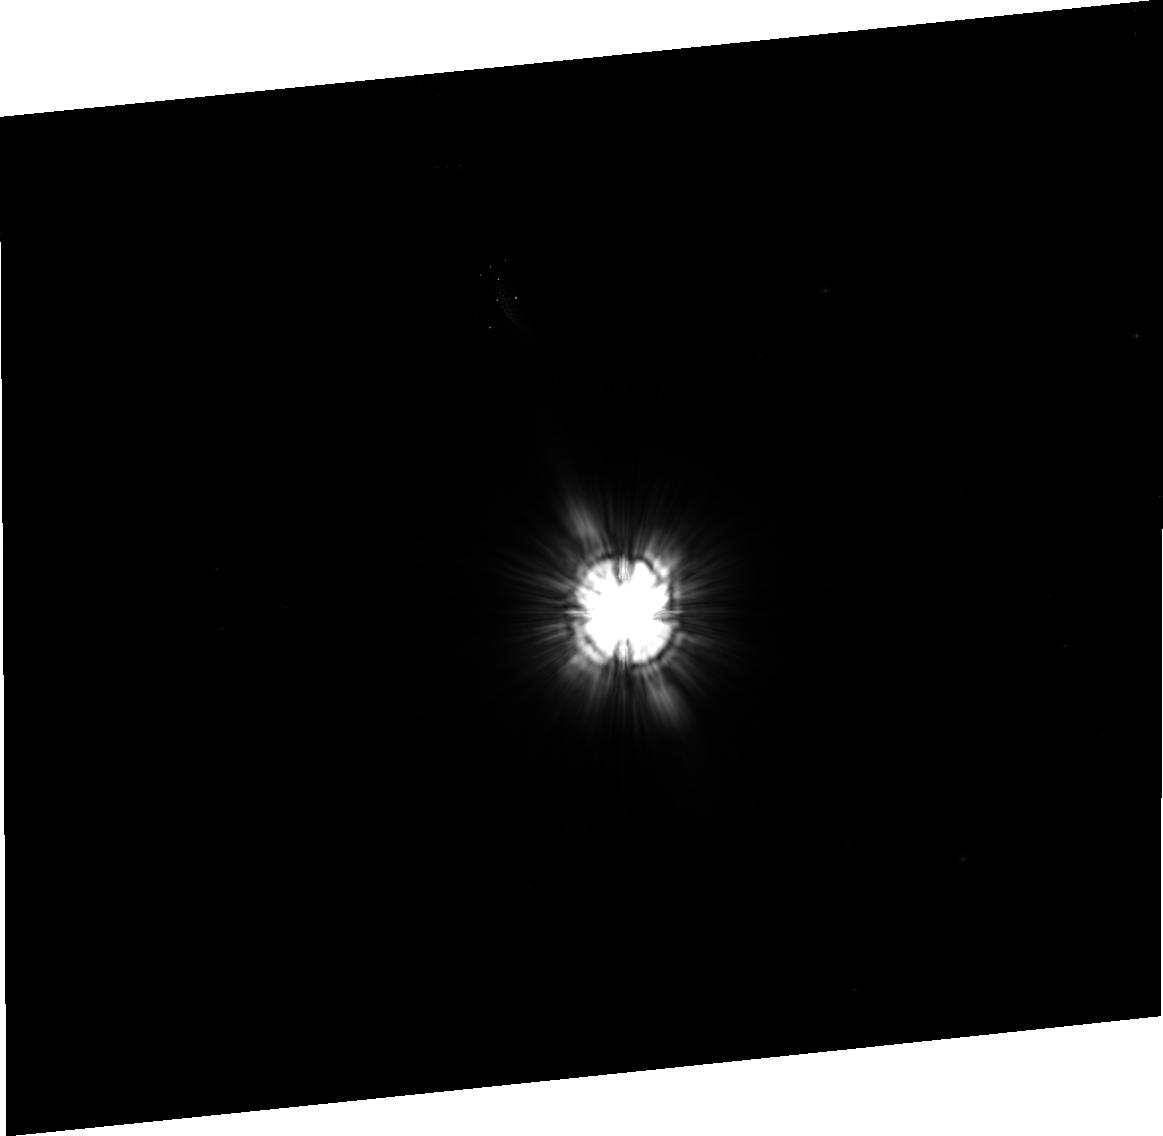
Target: HD158643. Instrument: ACS/HRC. Filter: F606W. Exposure: 32 min. Observation ID: j96k07020

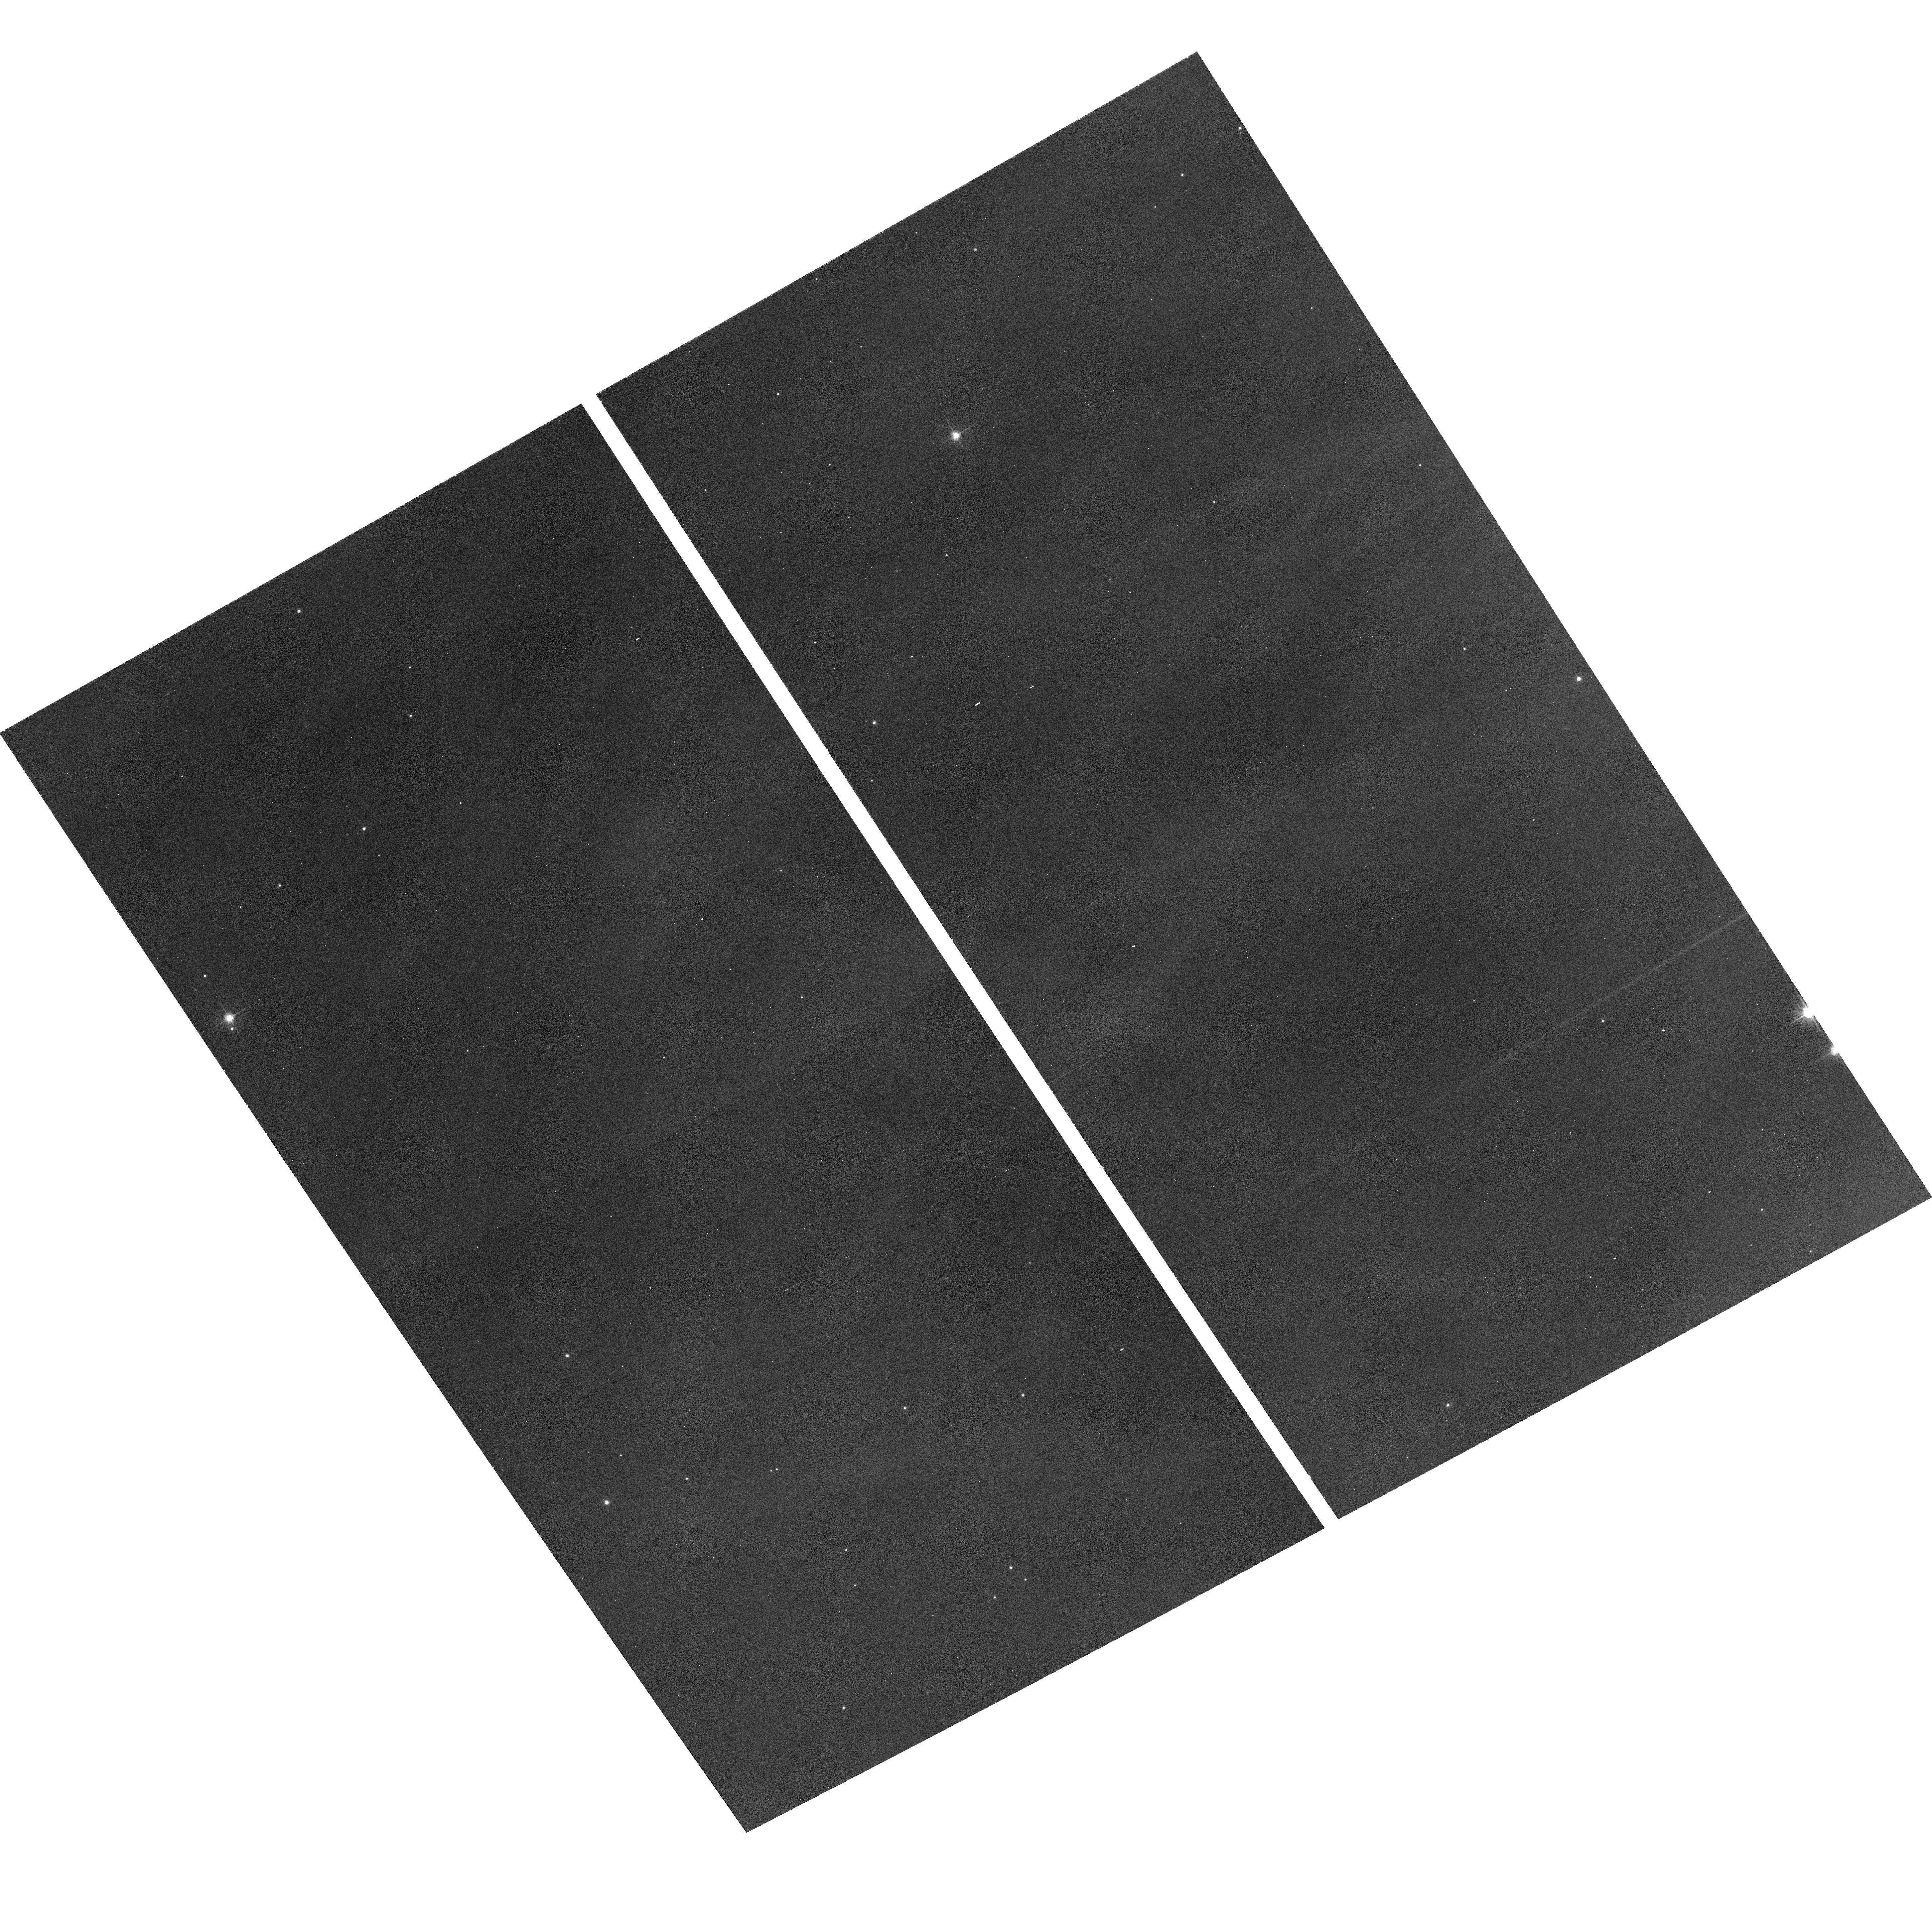
Target: field at RA 167.013°, Dec -77.655°. Instrument: ACS/WFC. Filter: F625W. Exposure: 30 min. Observation ID: hst_10425_03_acs_wfc_f625w_j96k03

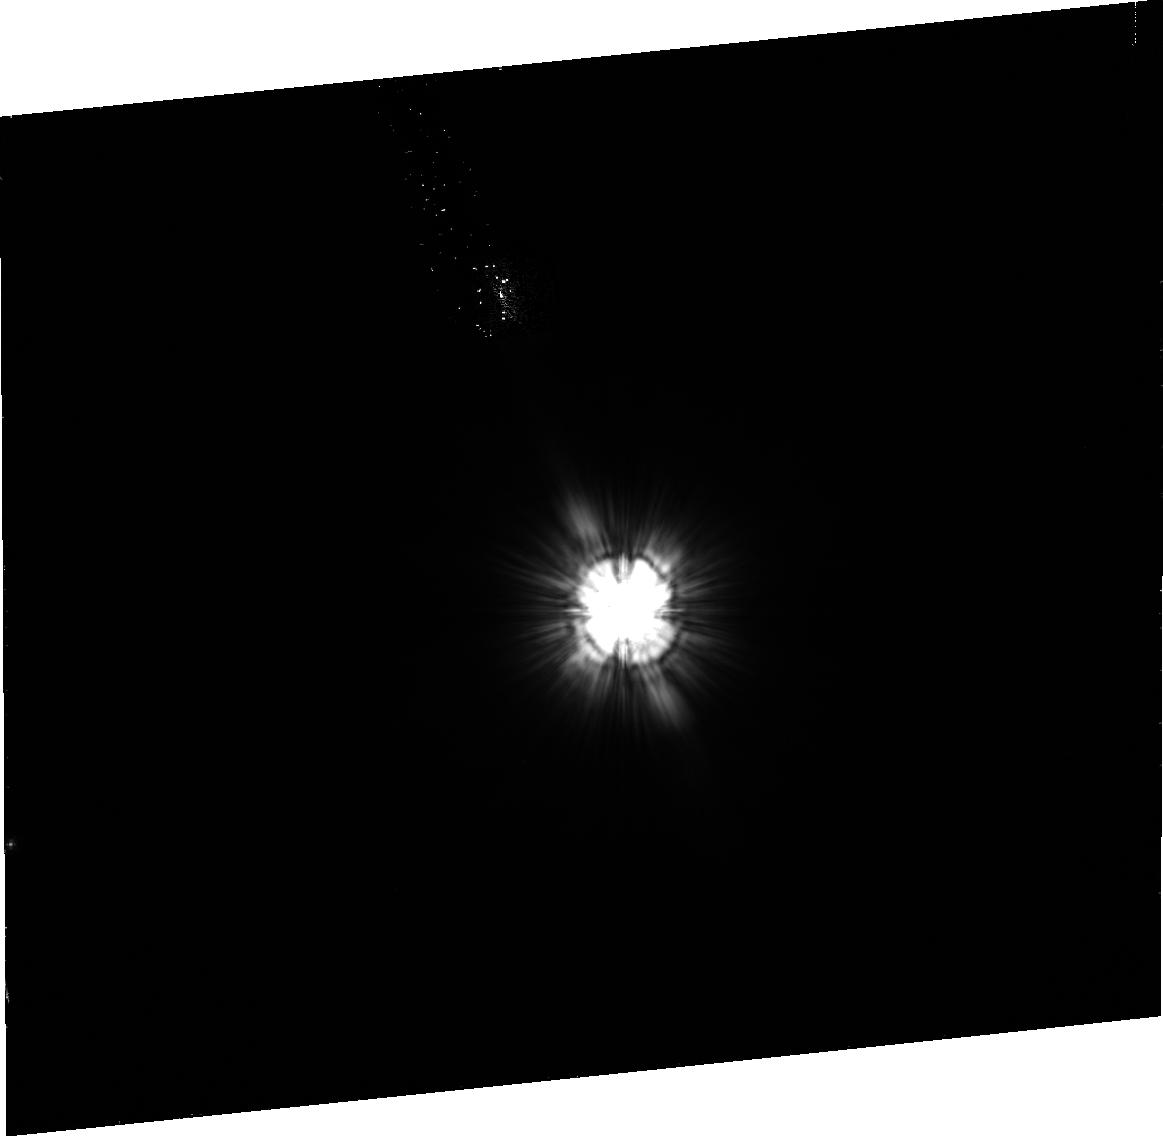
Target: HD36863. Instrument: ACS/HRC. Filter: F606W. Exposure: 25 min. Observation ID: j96k02020

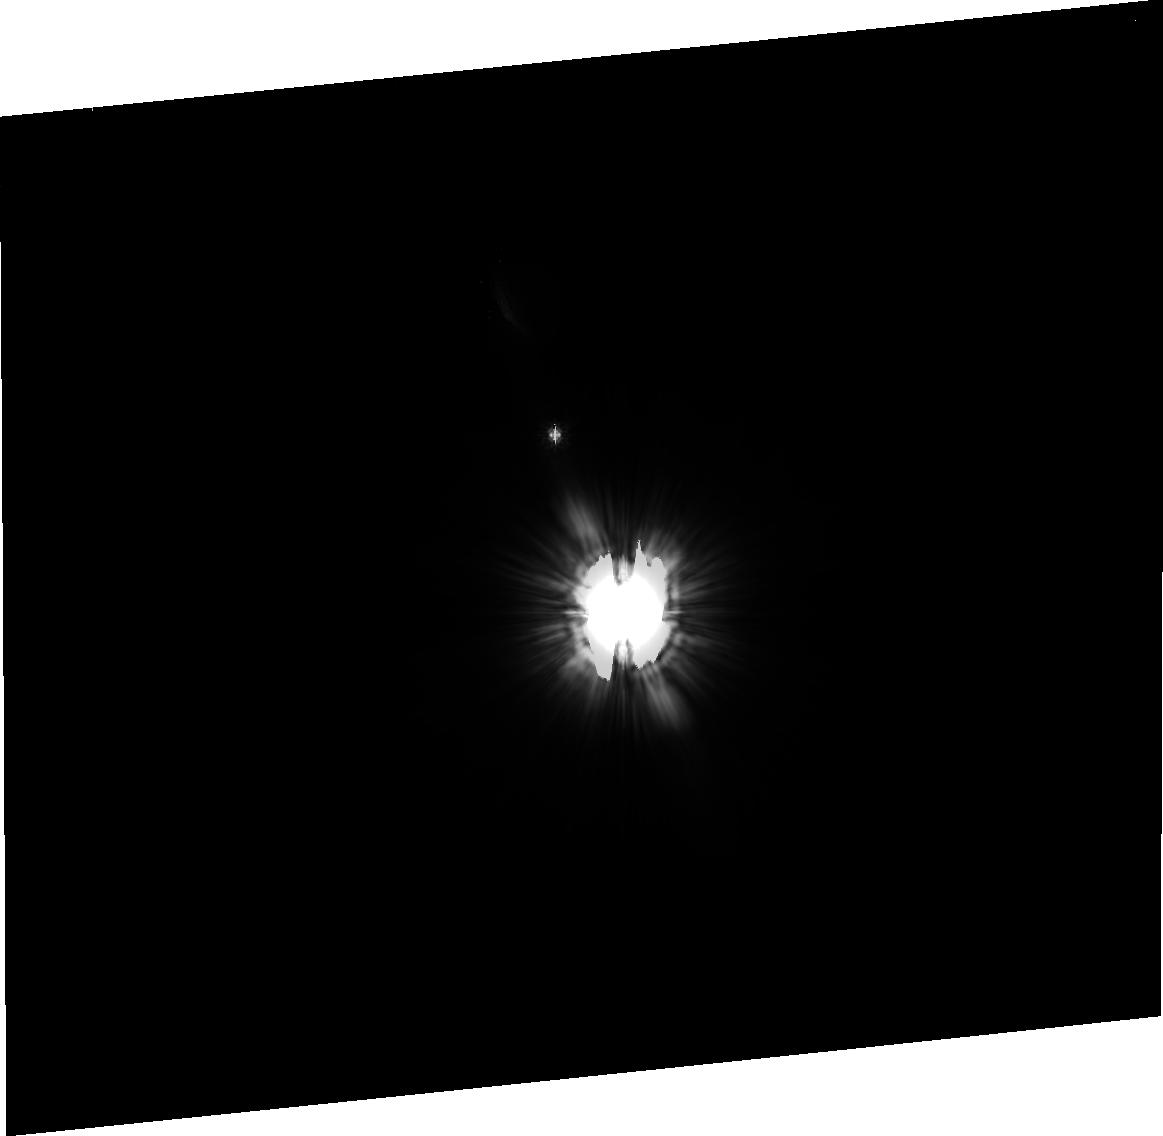
Target: HD219571. Instrument: ACS/HRC. Filter: F606W. Exposure: 37 min. Observation ID: j96k12020

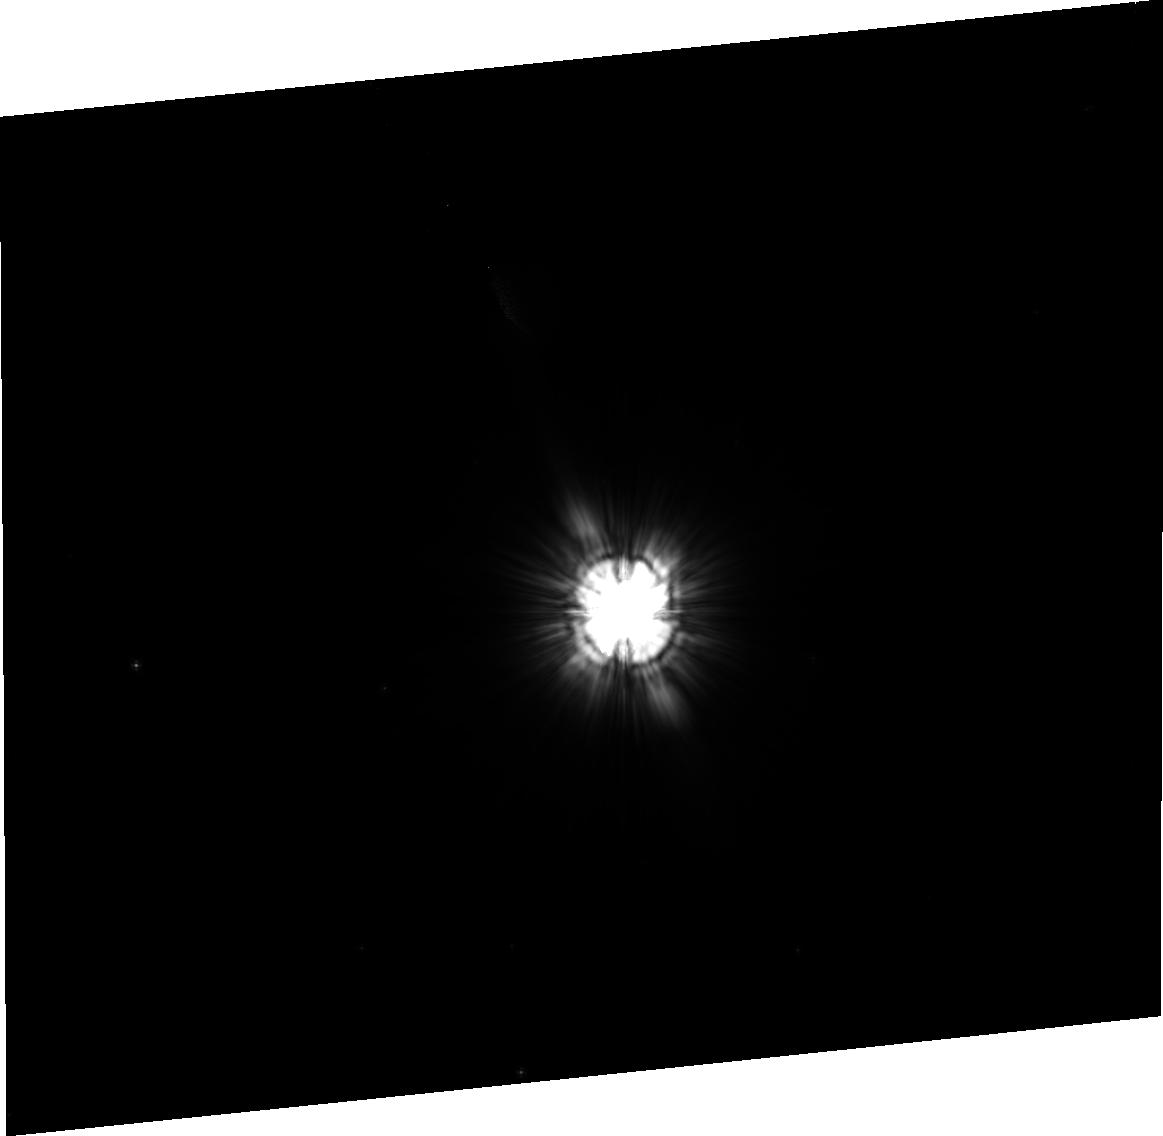
Target: HD159217. Instrument: ACS/HRC. Filter: F606W. Exposure: 35 min. Observation ID: j96k08020

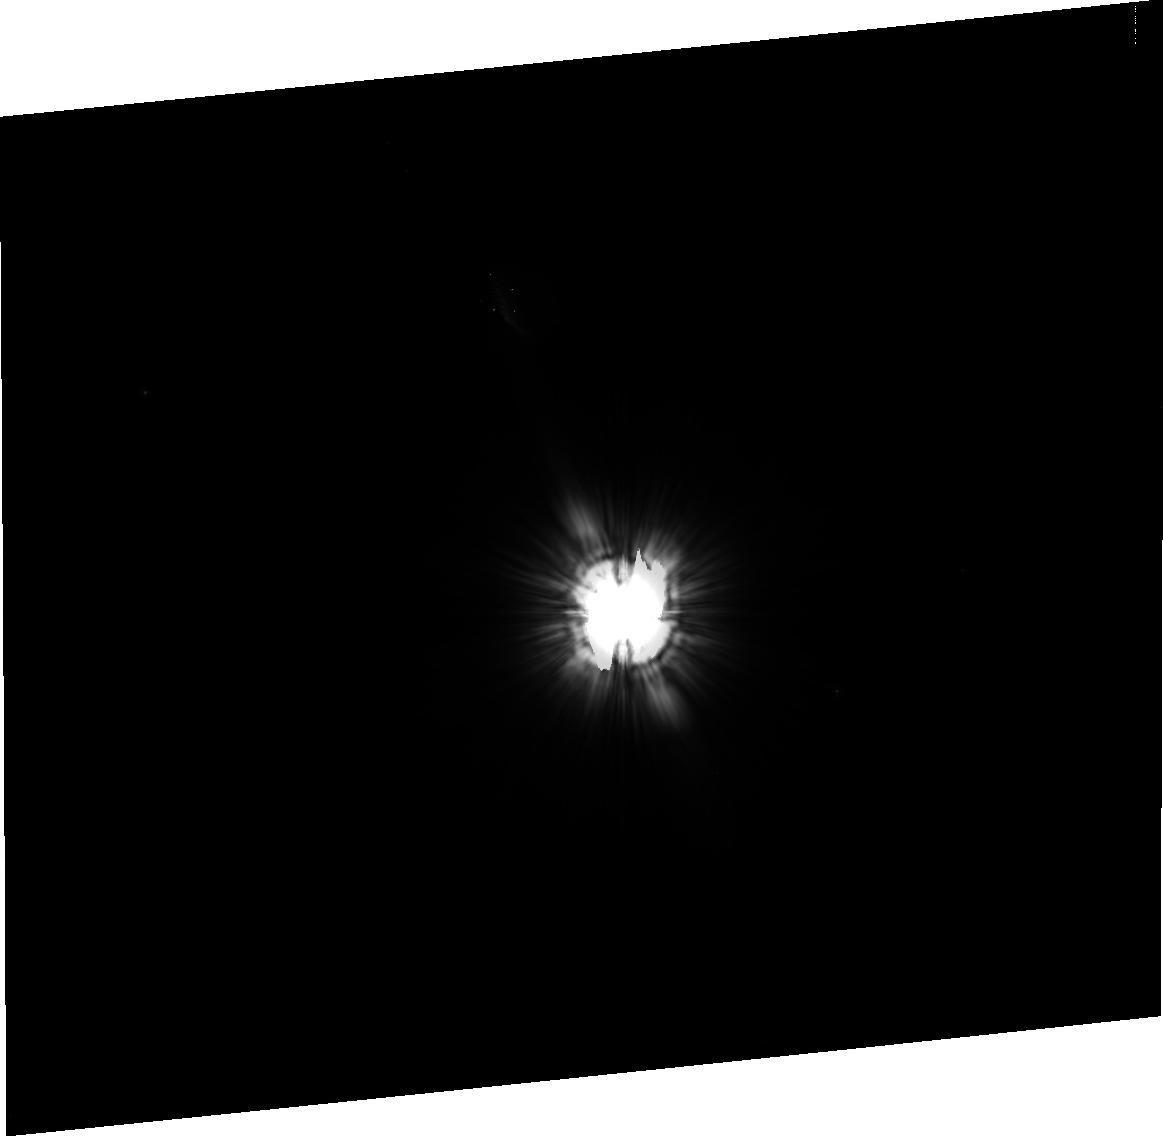
Target: HD135379. Instrument: ACS/HRC. Filter: F606W. Exposure: 37 min. Observation ID: j96k10020

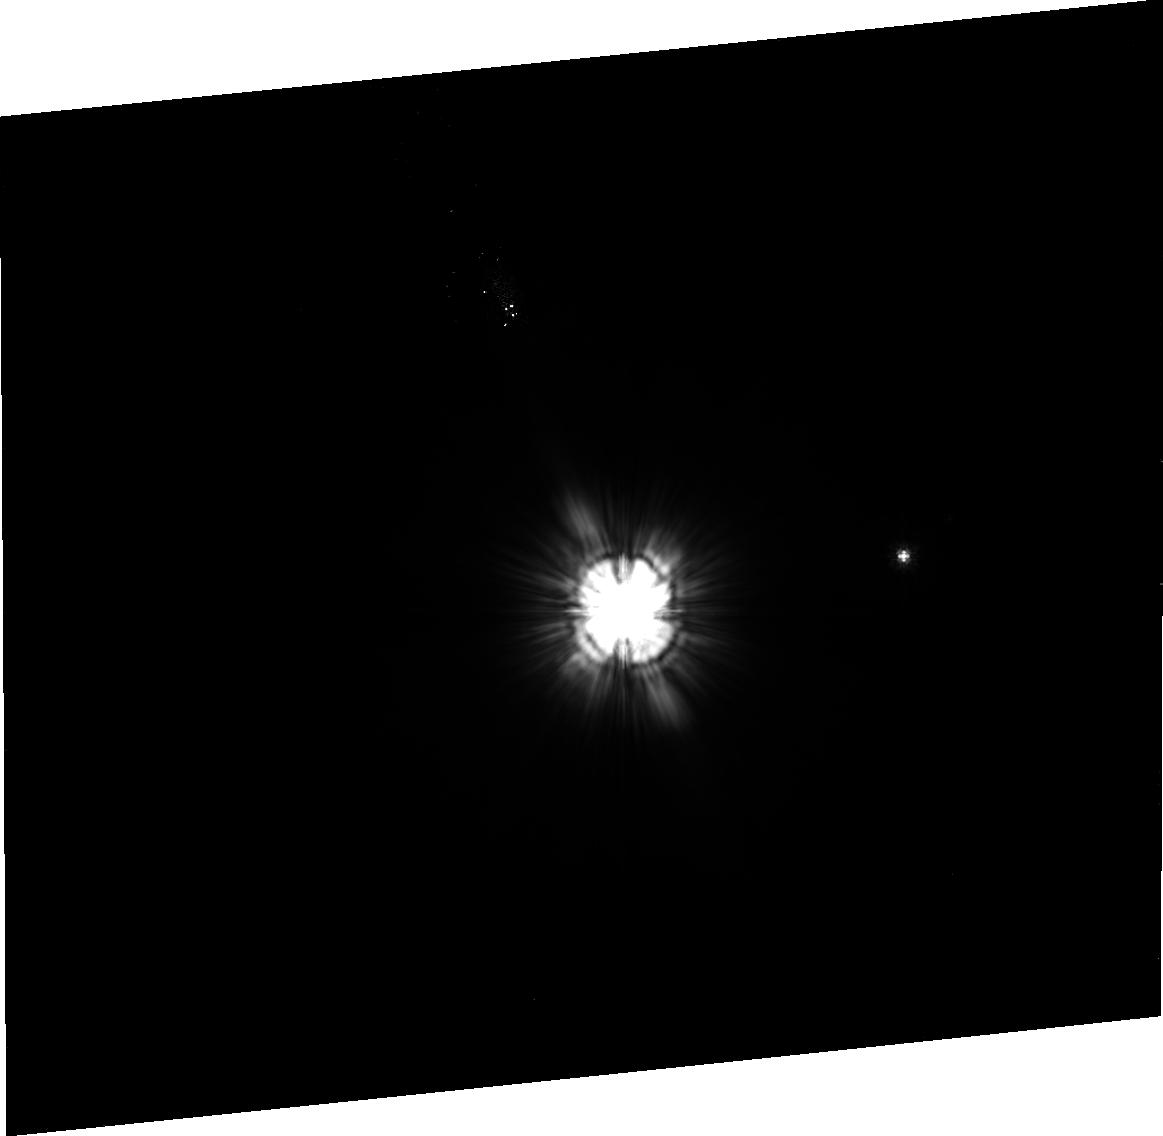
Target: HD144766. Instrument: ACS/HRC. Filter: F606W. Exposure: 25 min. Observation ID: j96k06020

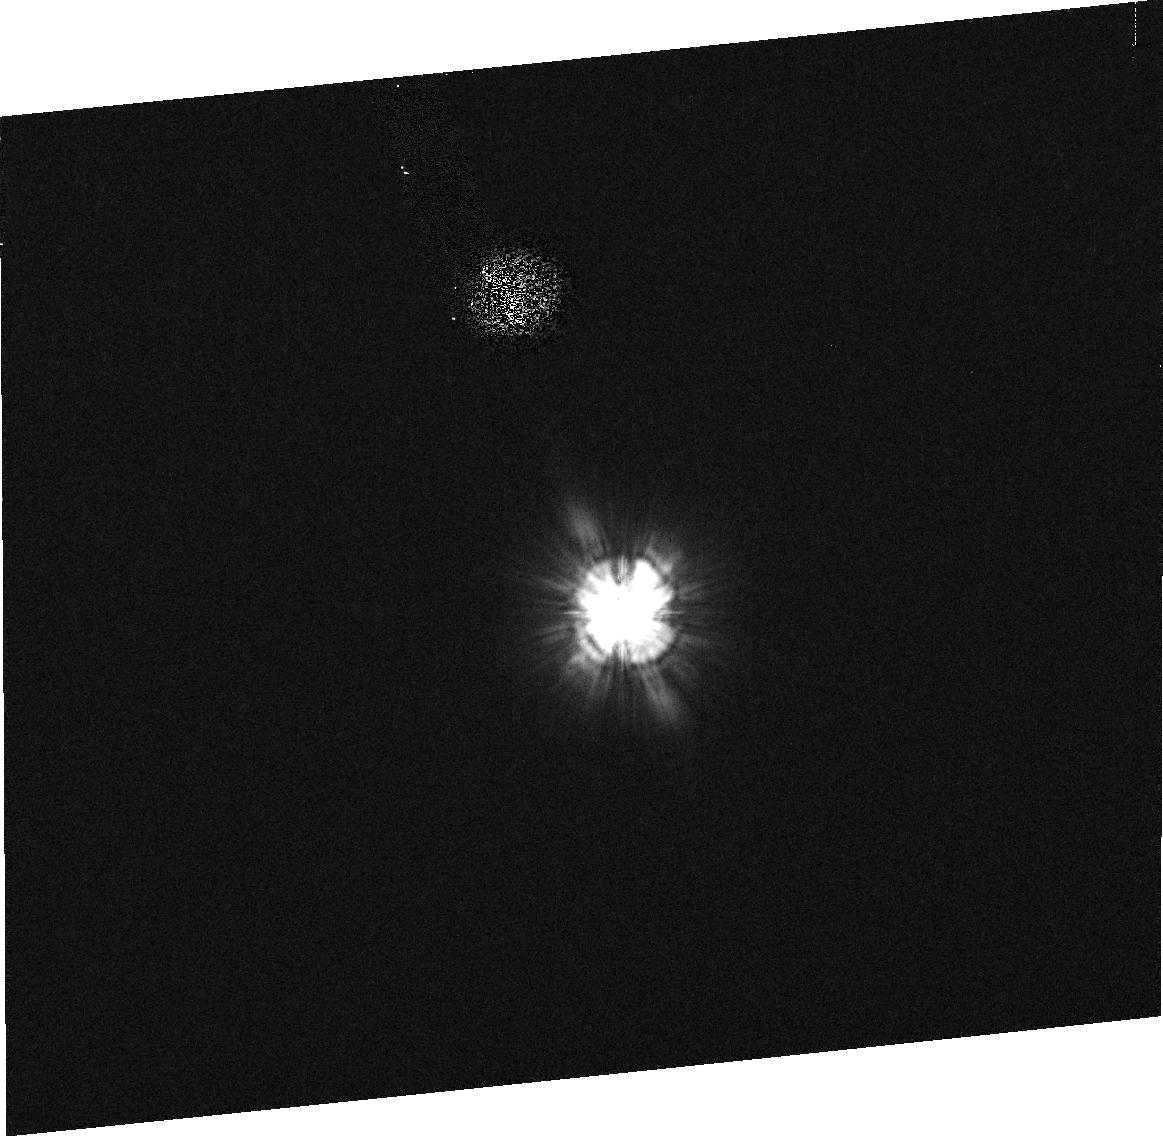
Target: HD34282. Instrument: ACS/HRC. Filter: F606W. Exposure: 3 min. Observation ID: j96k01020

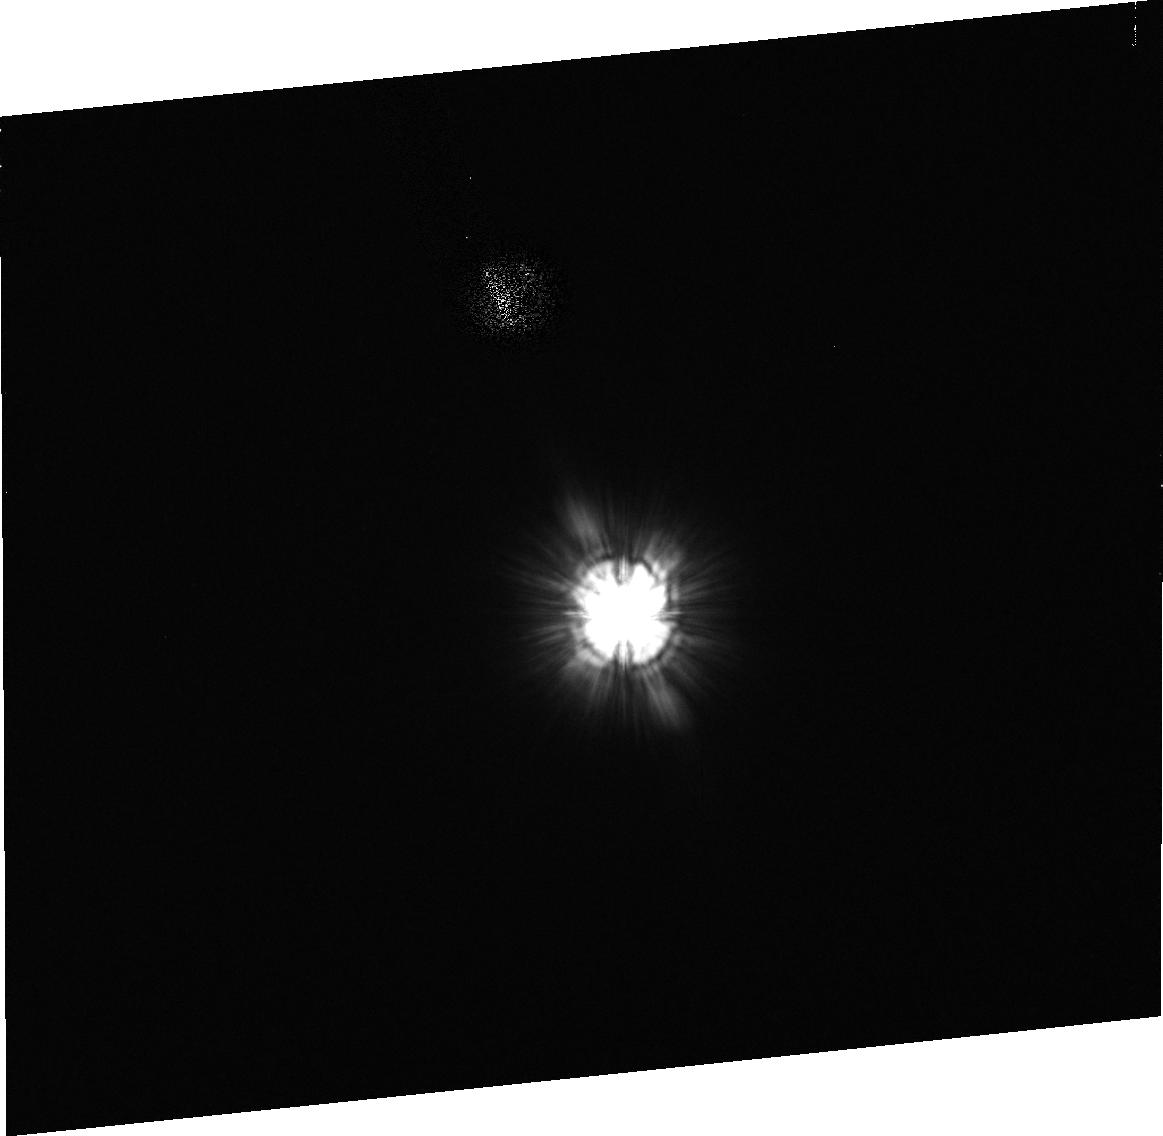
Target: HD97048. Instrument: ACS/HRC. Filter: F606W. Exposure: 3 min. Observation ID: j96k03020

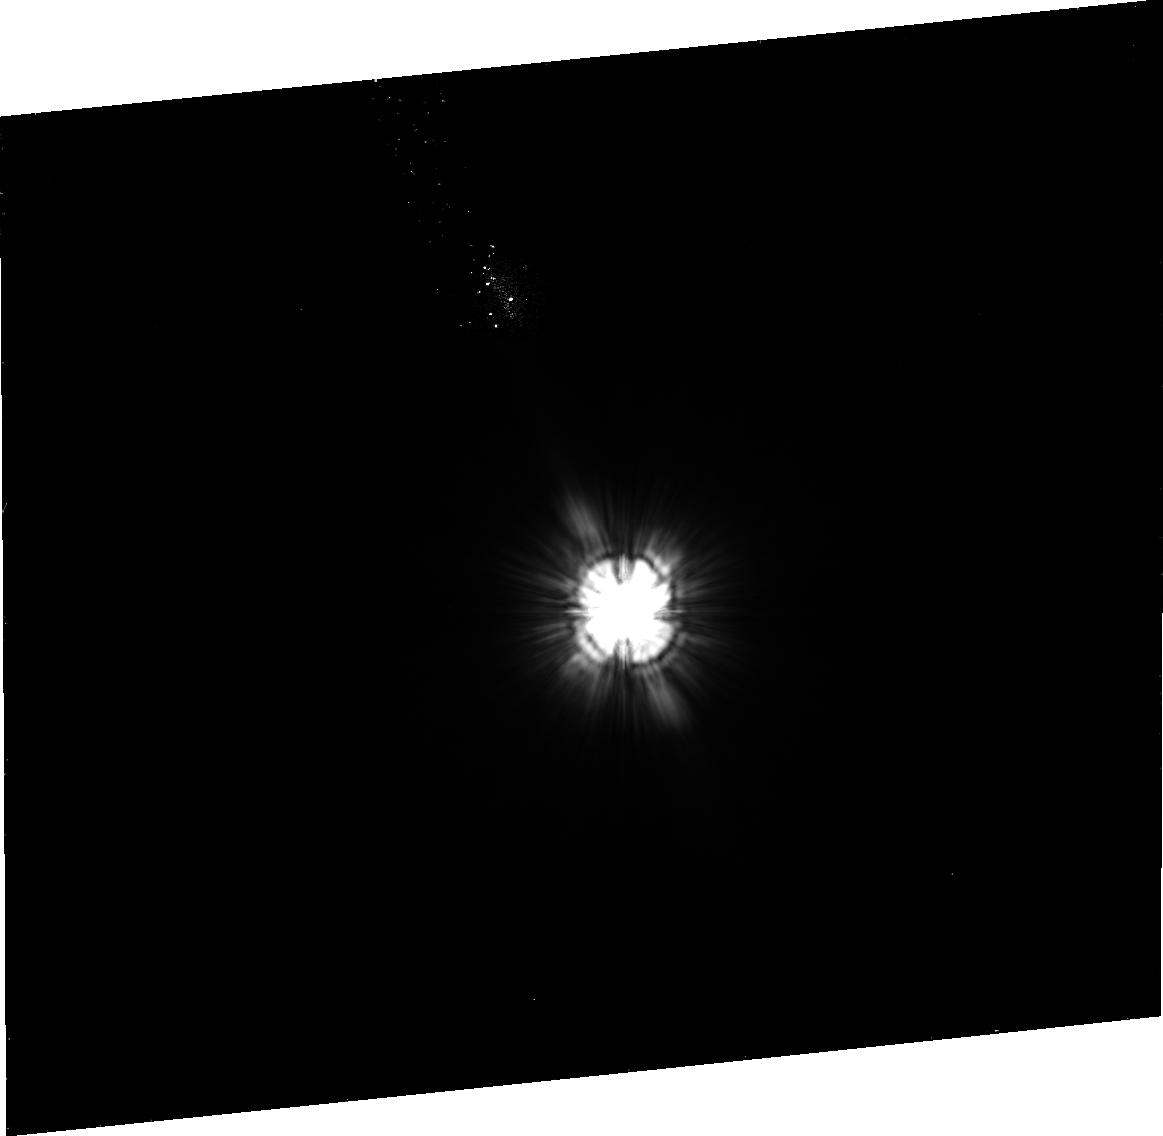
Target: HD139450. Instrument: ACS/HRC. Filter: F606W. Exposure: 30 min. Observation ID: j96k05030

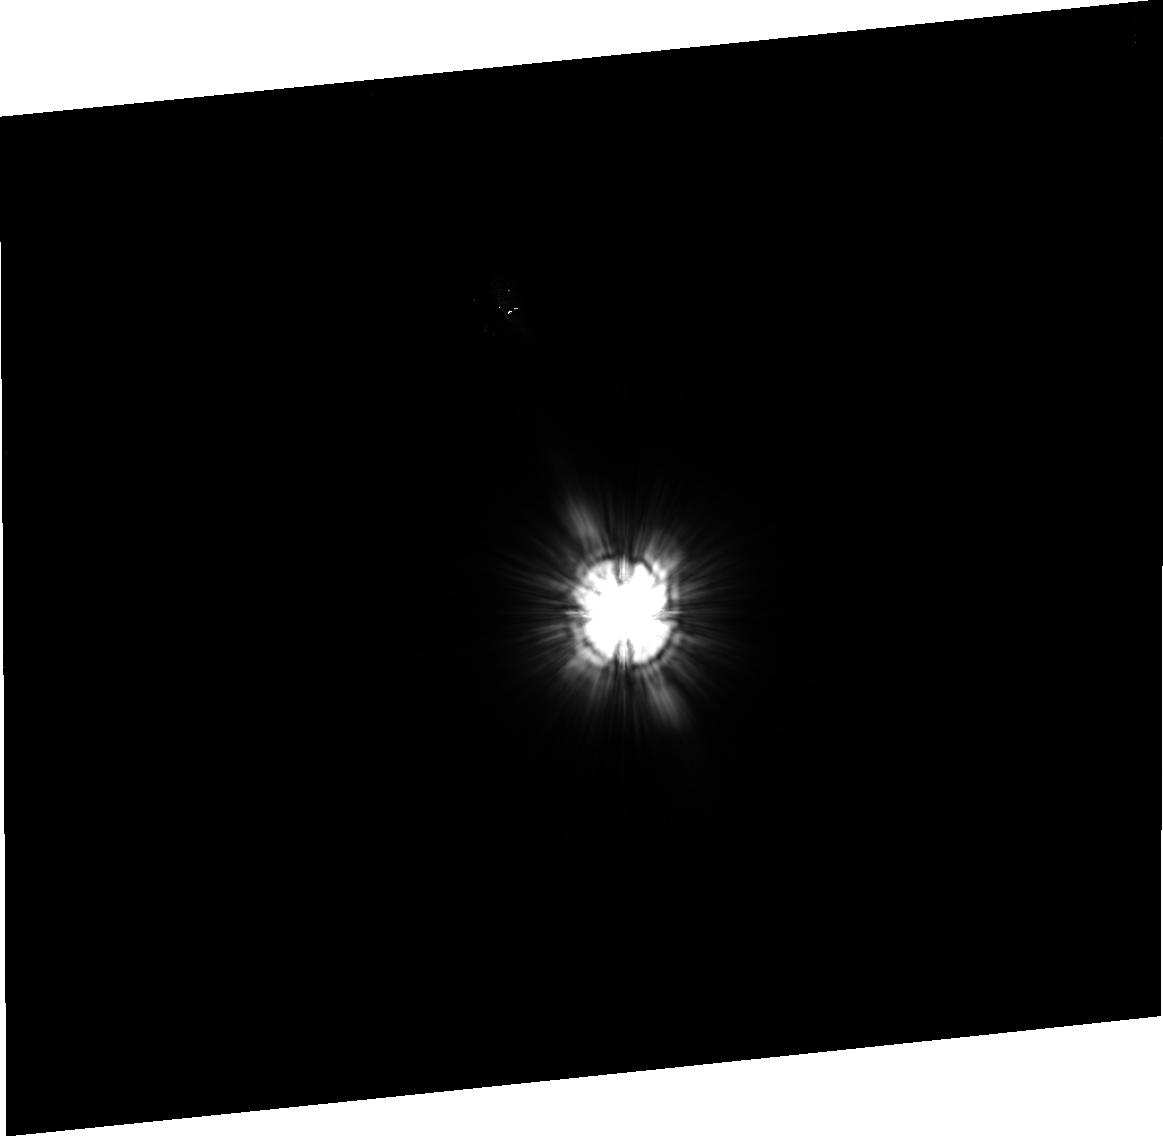
Target: HD195627. Instrument: ACS/HRC. Filter: F606W. Exposure: 36 min. Observation ID: j96k11020

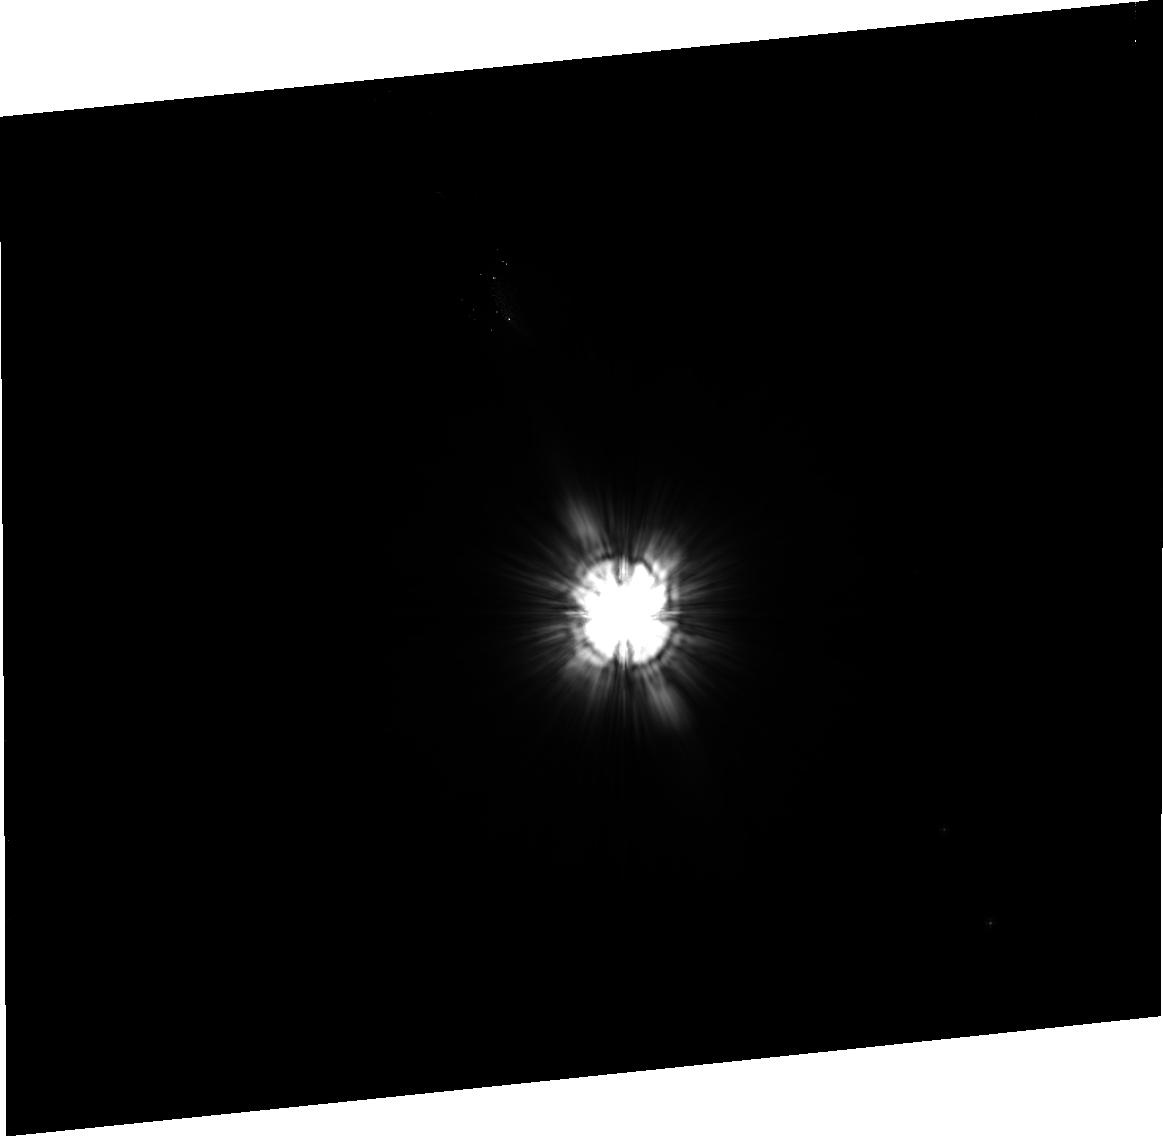
Target: HD159492. Instrument: ACS/HRC. Filter: F606W. Exposure: 34 min. Observation ID: j96k09020

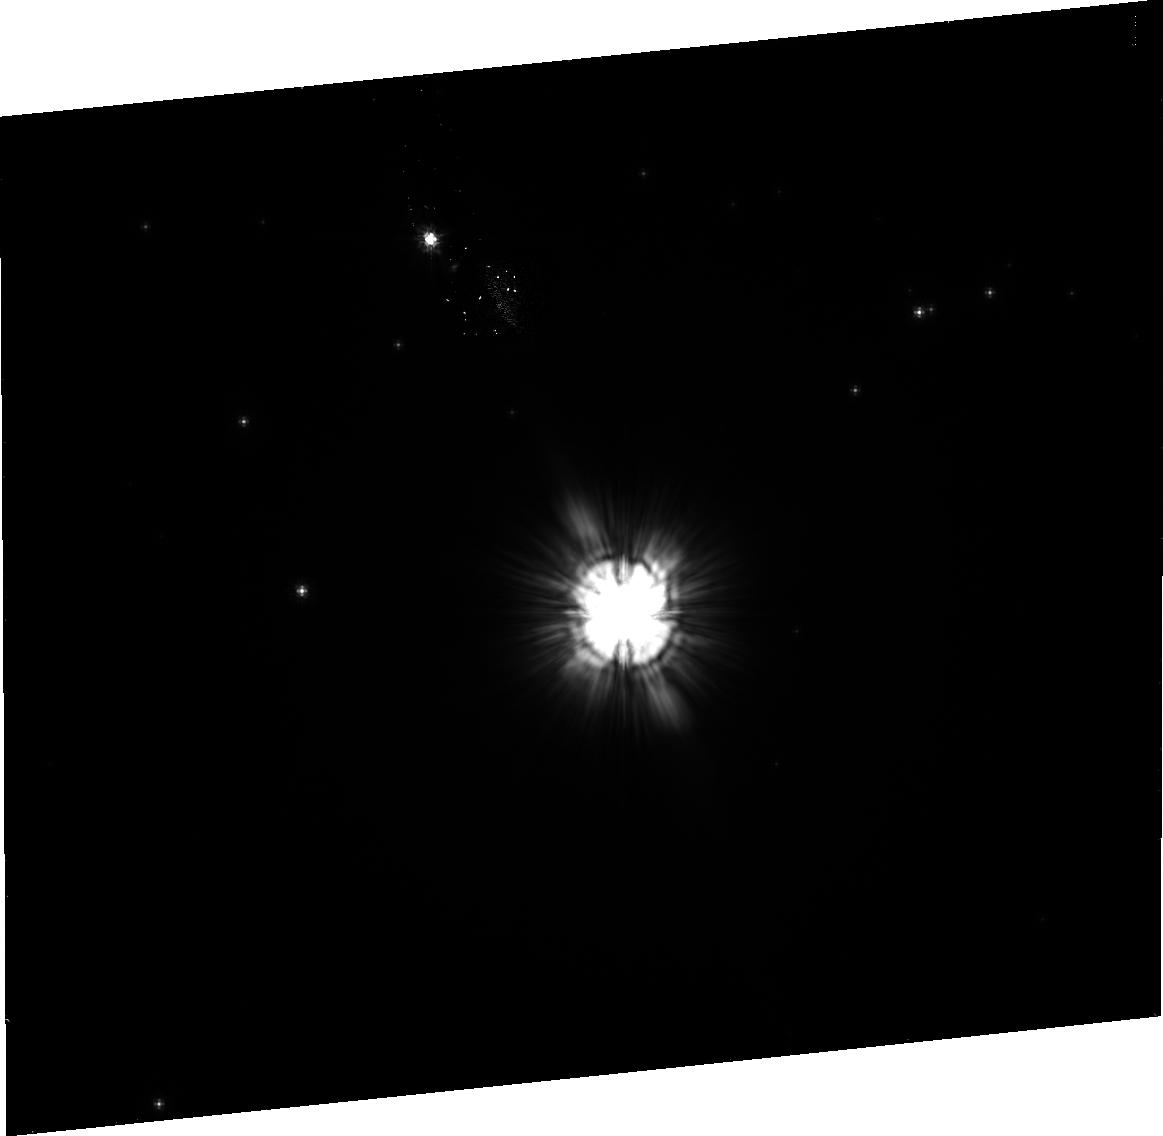
Target: HD80999. Instrument: ACS/HRC. Filter: F606W. Exposure: 28 min. Observation ID: j96k04020

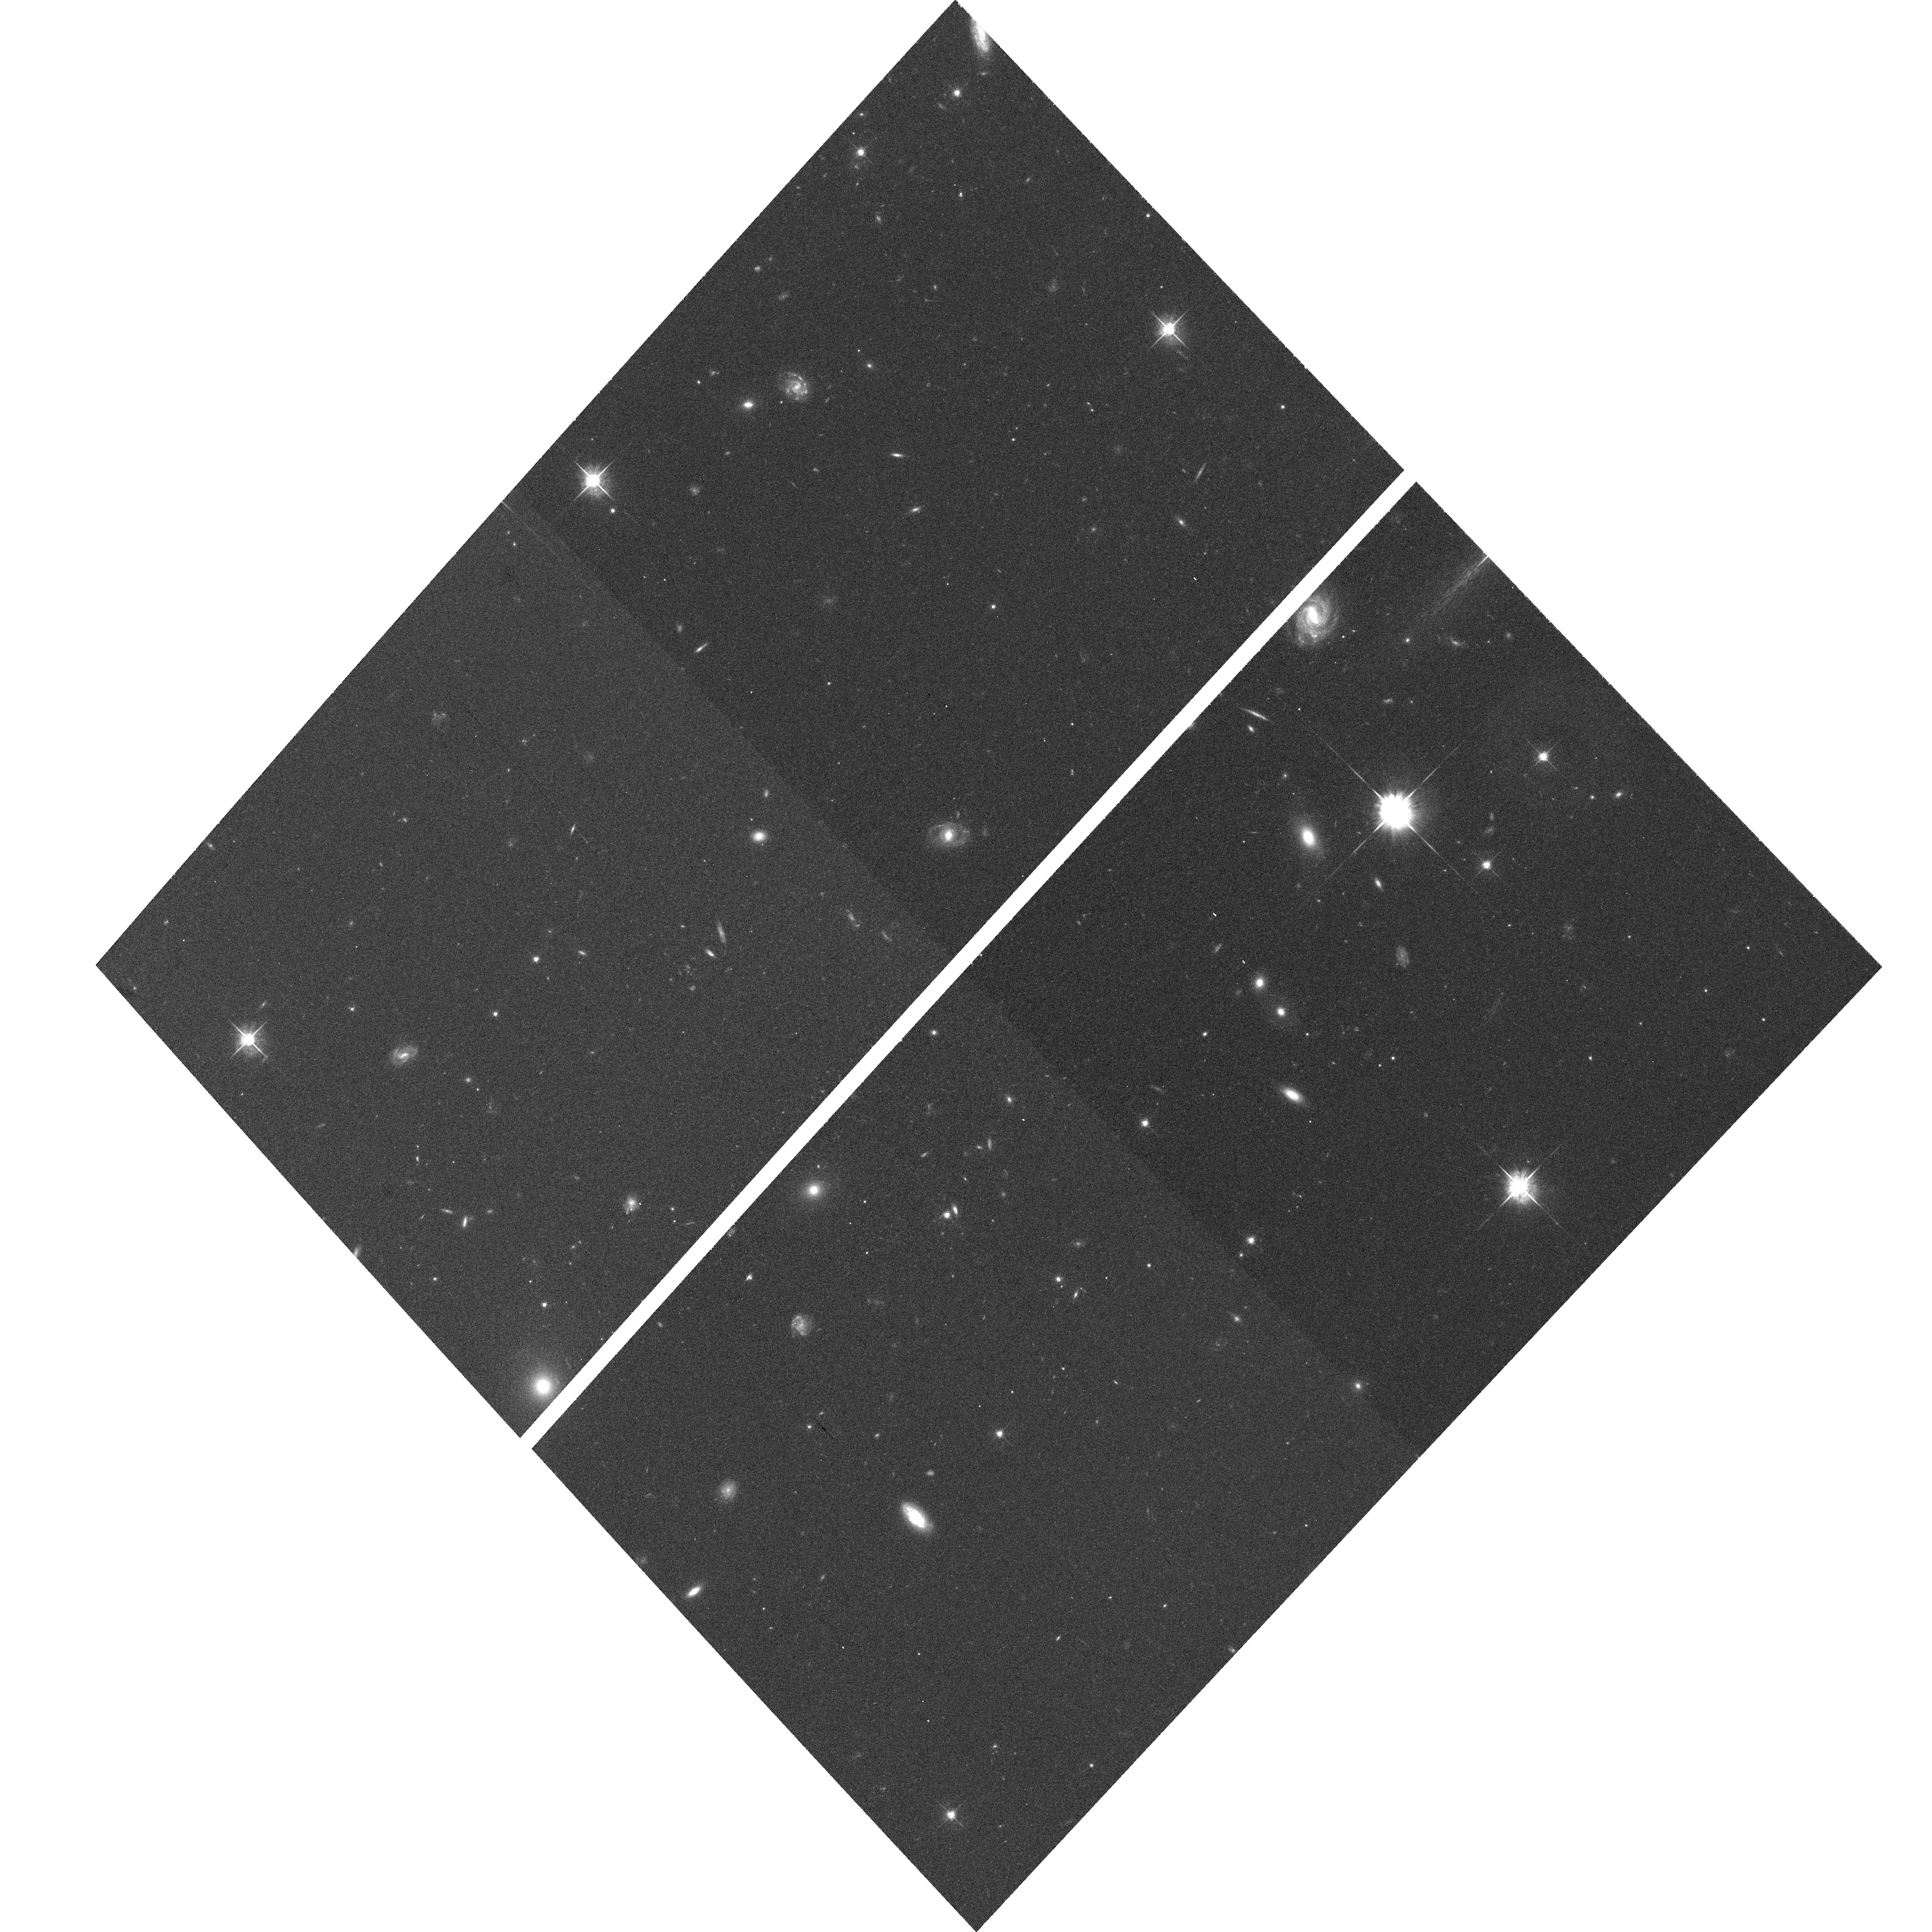
Target: field at RA 79.002°, Dec -9.810°. Instrument: ACS/WFC. Filter: F625W. Exposure: 23 min. Observation ID: hst_10425_01_acs_wfc_f625w_j96k01

ACS Coronagraphic Imaging of Herbig Ae/Be Stars (PI: Meixner, Margaret)

We can indirectly learn about the planet formation process by studying proto-planetary dust disks. In this proposed observational program, we focus on Herbig Ae/Be stars which are pre-main sequence intermediate mass stars (2-10 solar masses) thought to be immediate precursors to the Vega-excess stars like Beta Pictoris. We propose to take ACS coronagraphic images in the F606W filter of 6 Herbig Ae/Be stars, all of which have well constrained spectral energy distributions and are nearby (<200pc), suggesting possible disk sizes of 3" or larger in radius. We use the recent ACS coronagraph image of Herbig Ae/Be star, HD 141569, which shows a spectacular circumstellar disk, as a template for observing strategy and exposure time estimates. Our observing program involves contemporaneous comparison stars that will be used to subtract the point spread function. These images will constrain the size and possibly, the morphology of the circumstellar dust that may have disk, envelope or disk+envelope geometries. We will analyze these images quantitatively using 2-Dust, an axisymmetric radiative transfer dust code, to derive basic physical parameters of the dusty circumstellar matter such as mass, size, geometry, inclination angle and grain properties.